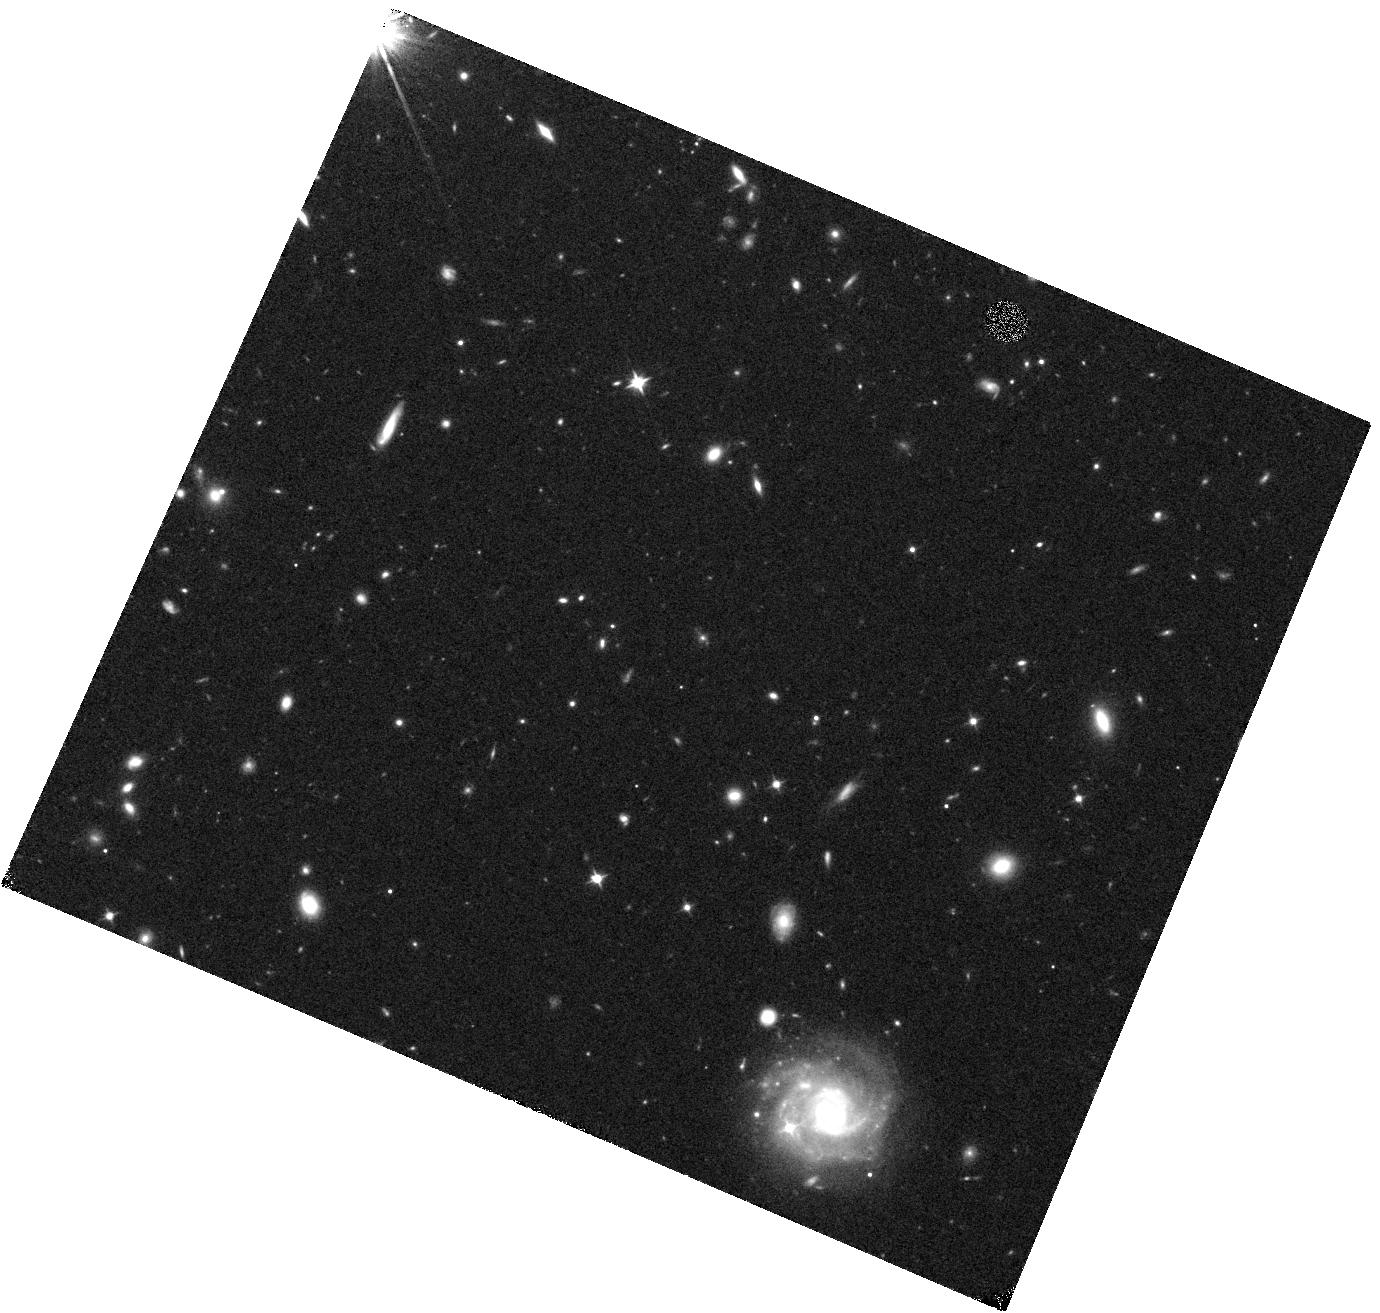
Target: 16VLR. Instrument: WFC3/IR. Filter: F105W. Exposure: 19 min. Observation ID: hst_15363_08_wfc3_ir_f105w_idpq08

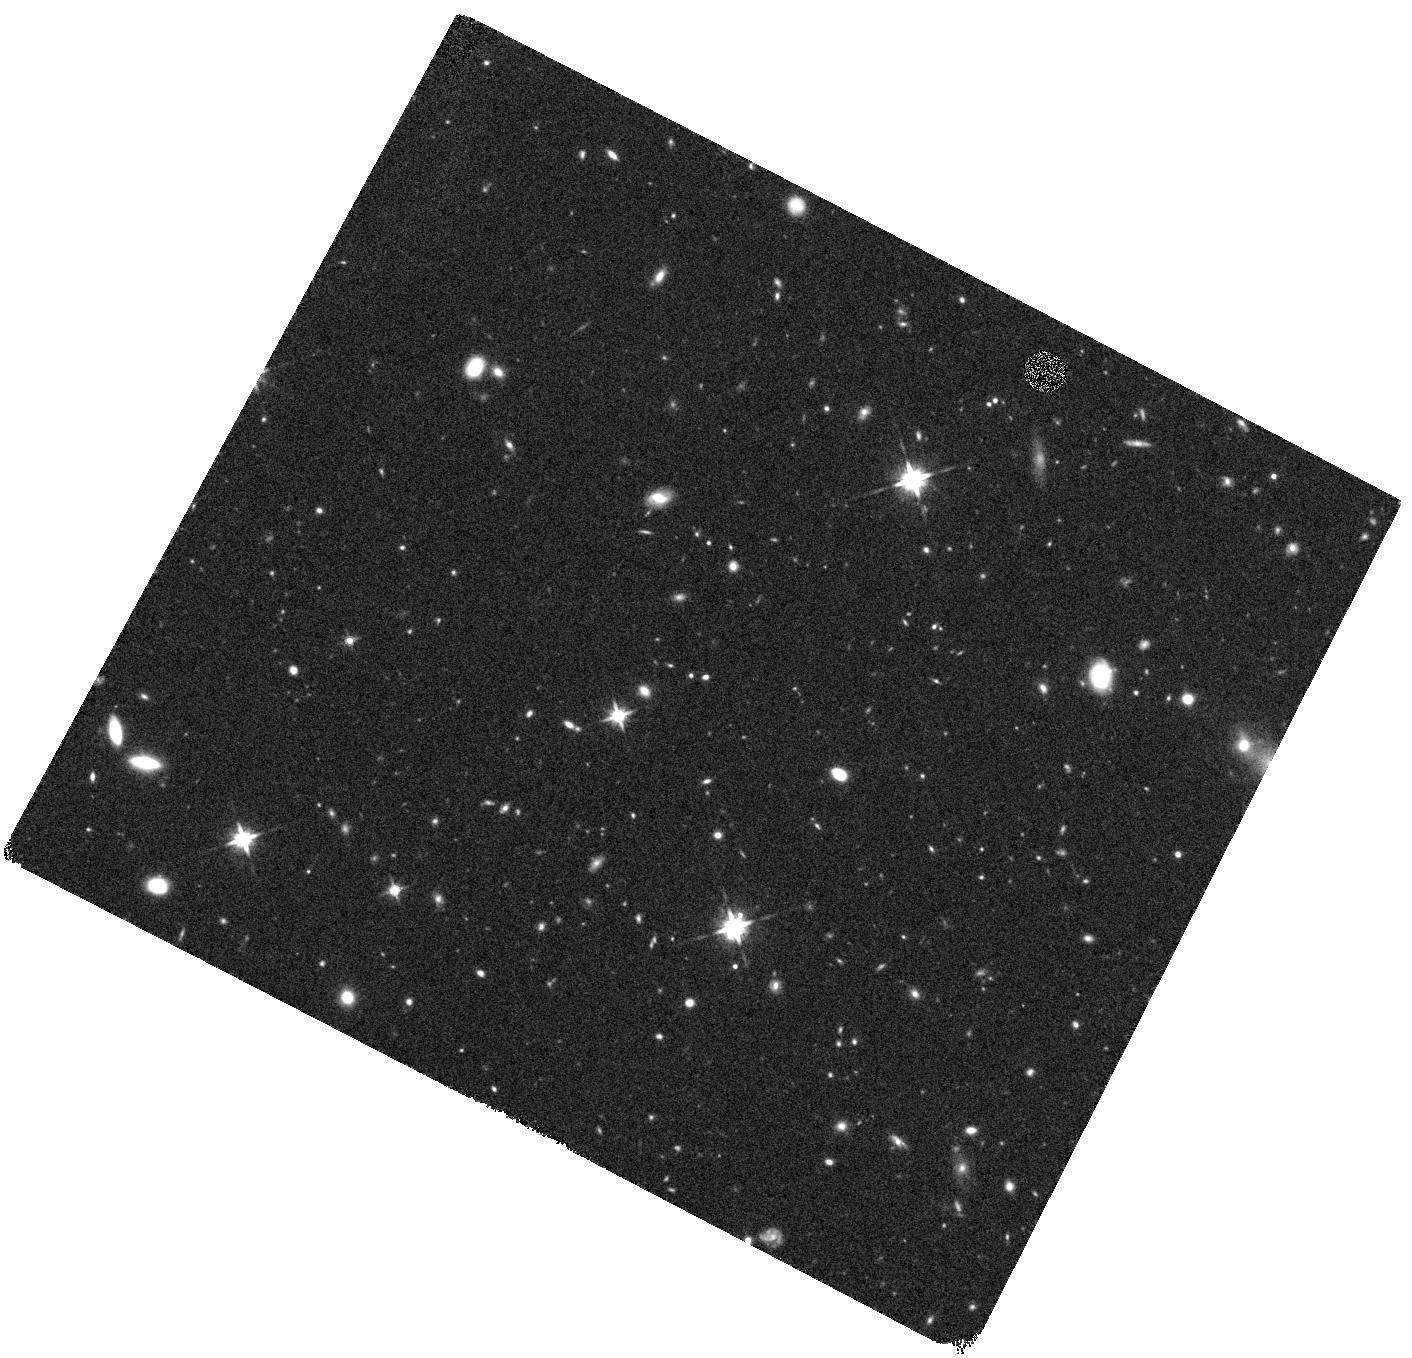
Target: CWVF. Instrument: WFC3/IR. Filter: F140W. Exposure: 20 min. Observation ID: hst_15363_31_wfc3_ir_f140w_idpq31

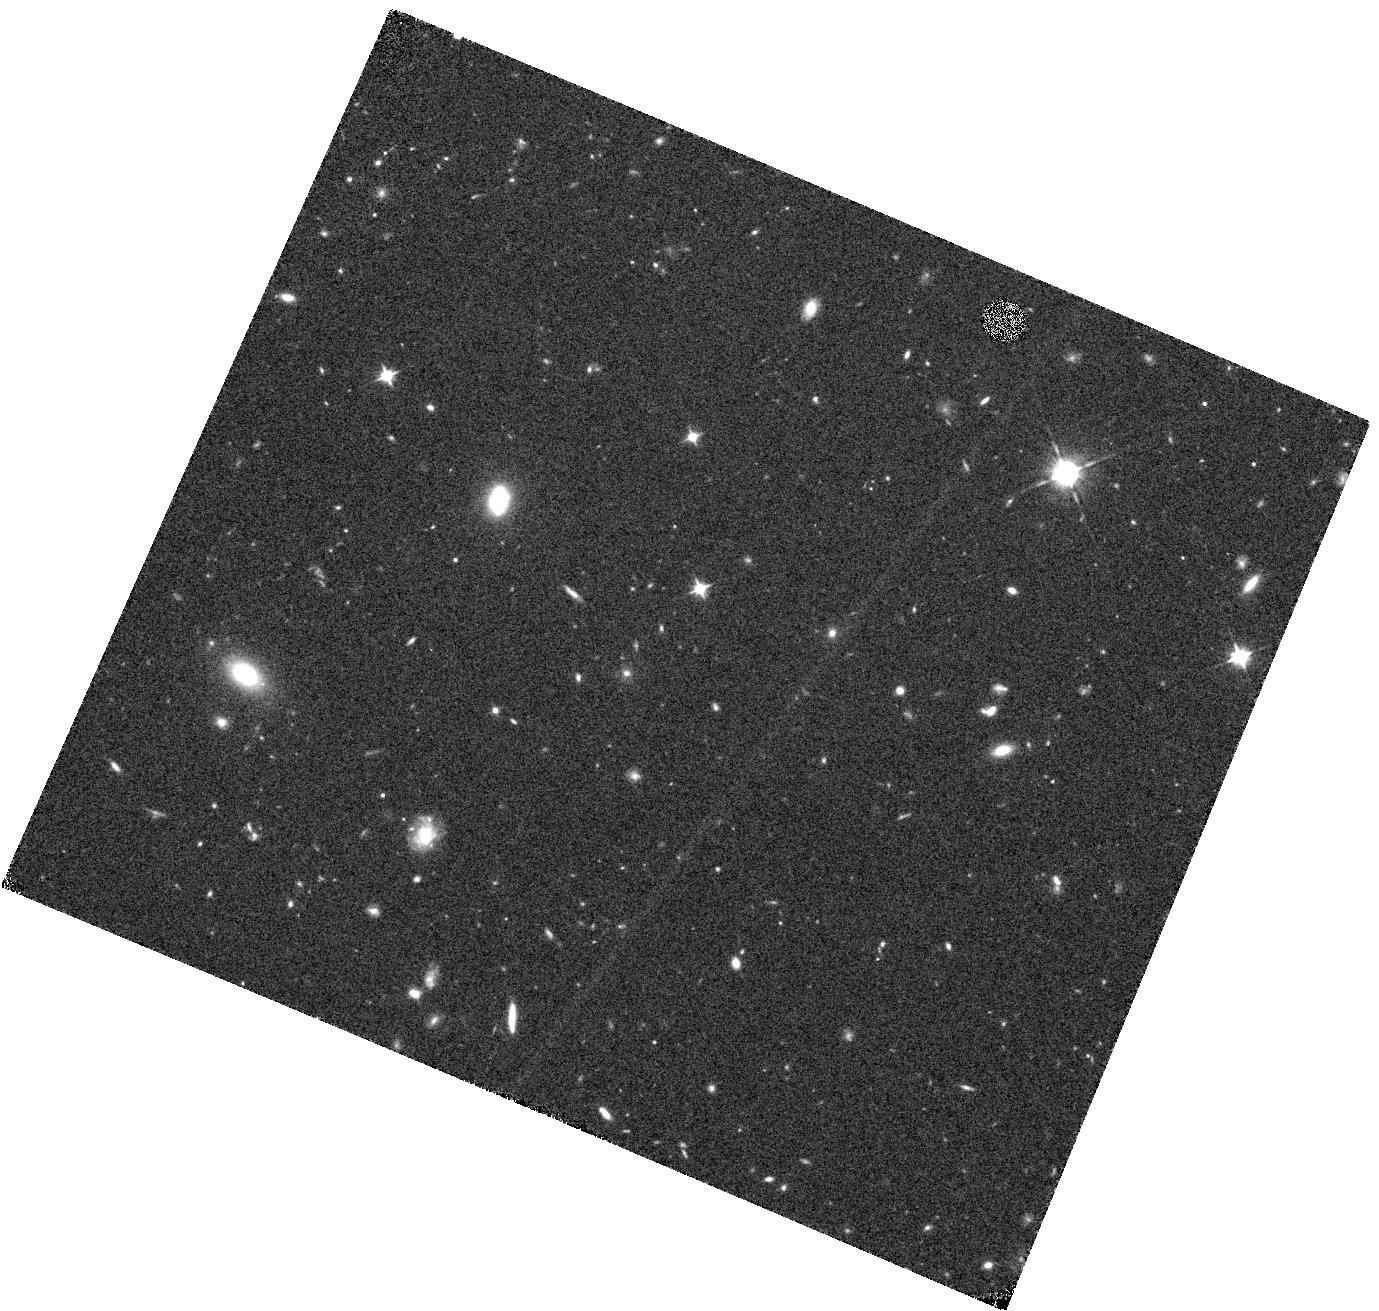
Target: BZUG. Instrument: WFC3/IR. Filter: F105W. Exposure: 19 min. Observation ID: hst_15363_25_wfc3_ir_f105w_idpq25

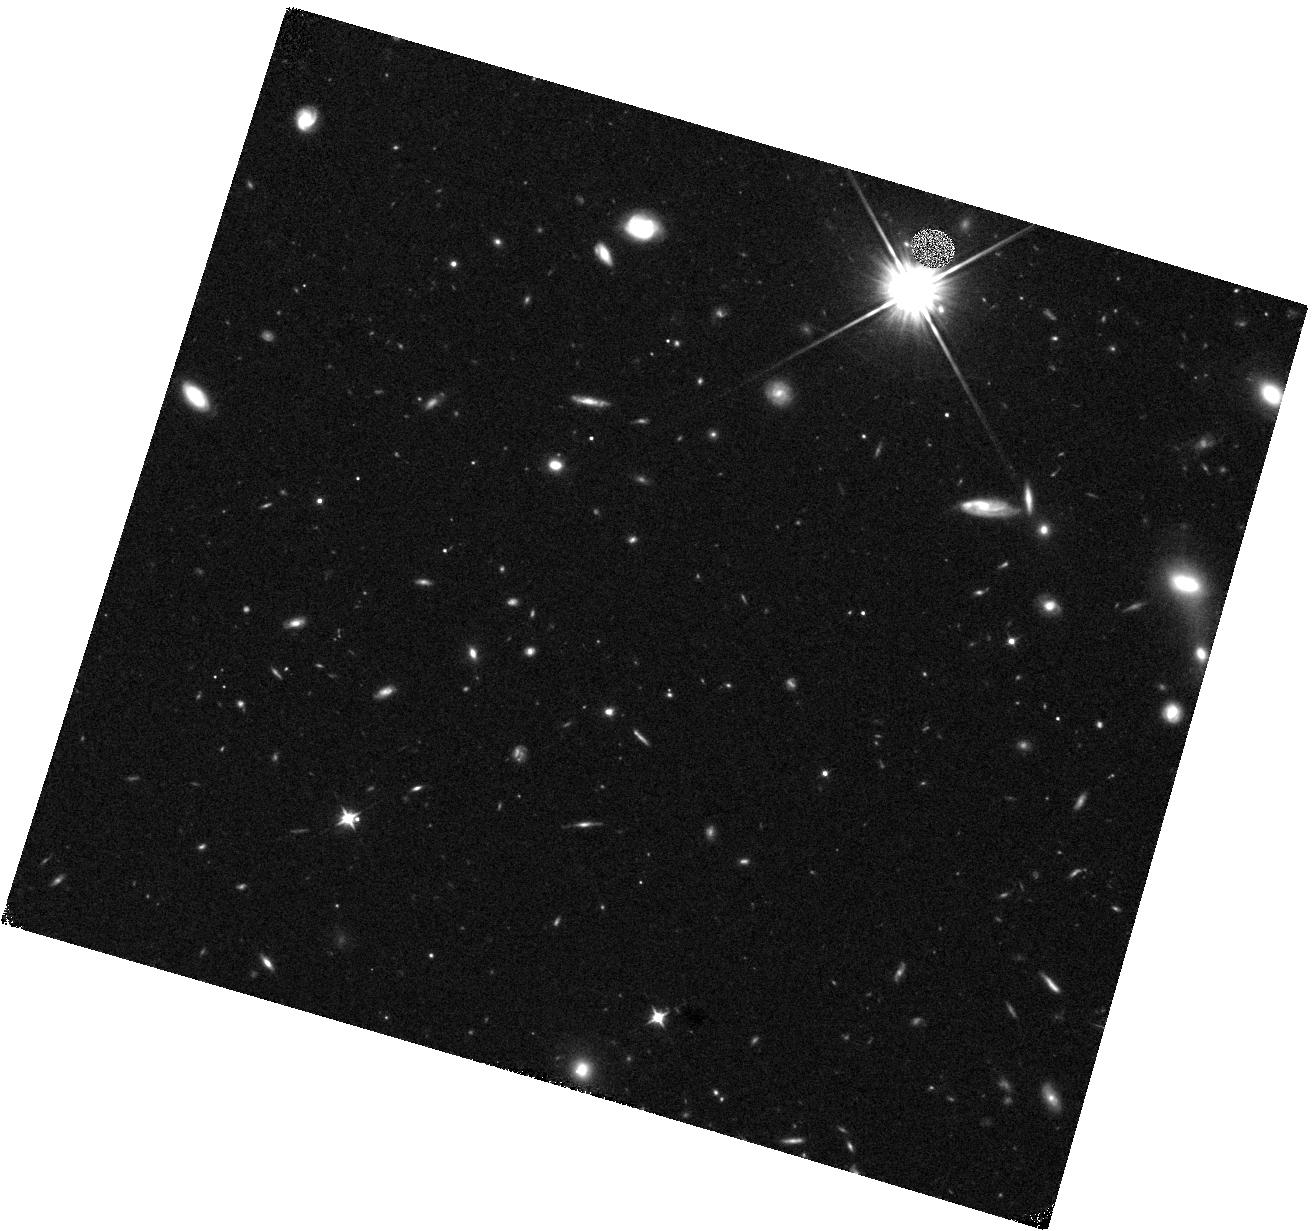
Target: CAAX. Instrument: WFC3/IR. Filter: F105W. Exposure: 19 min. Observation ID: hst_15363_24_wfc3_ir_f105w_idpq24

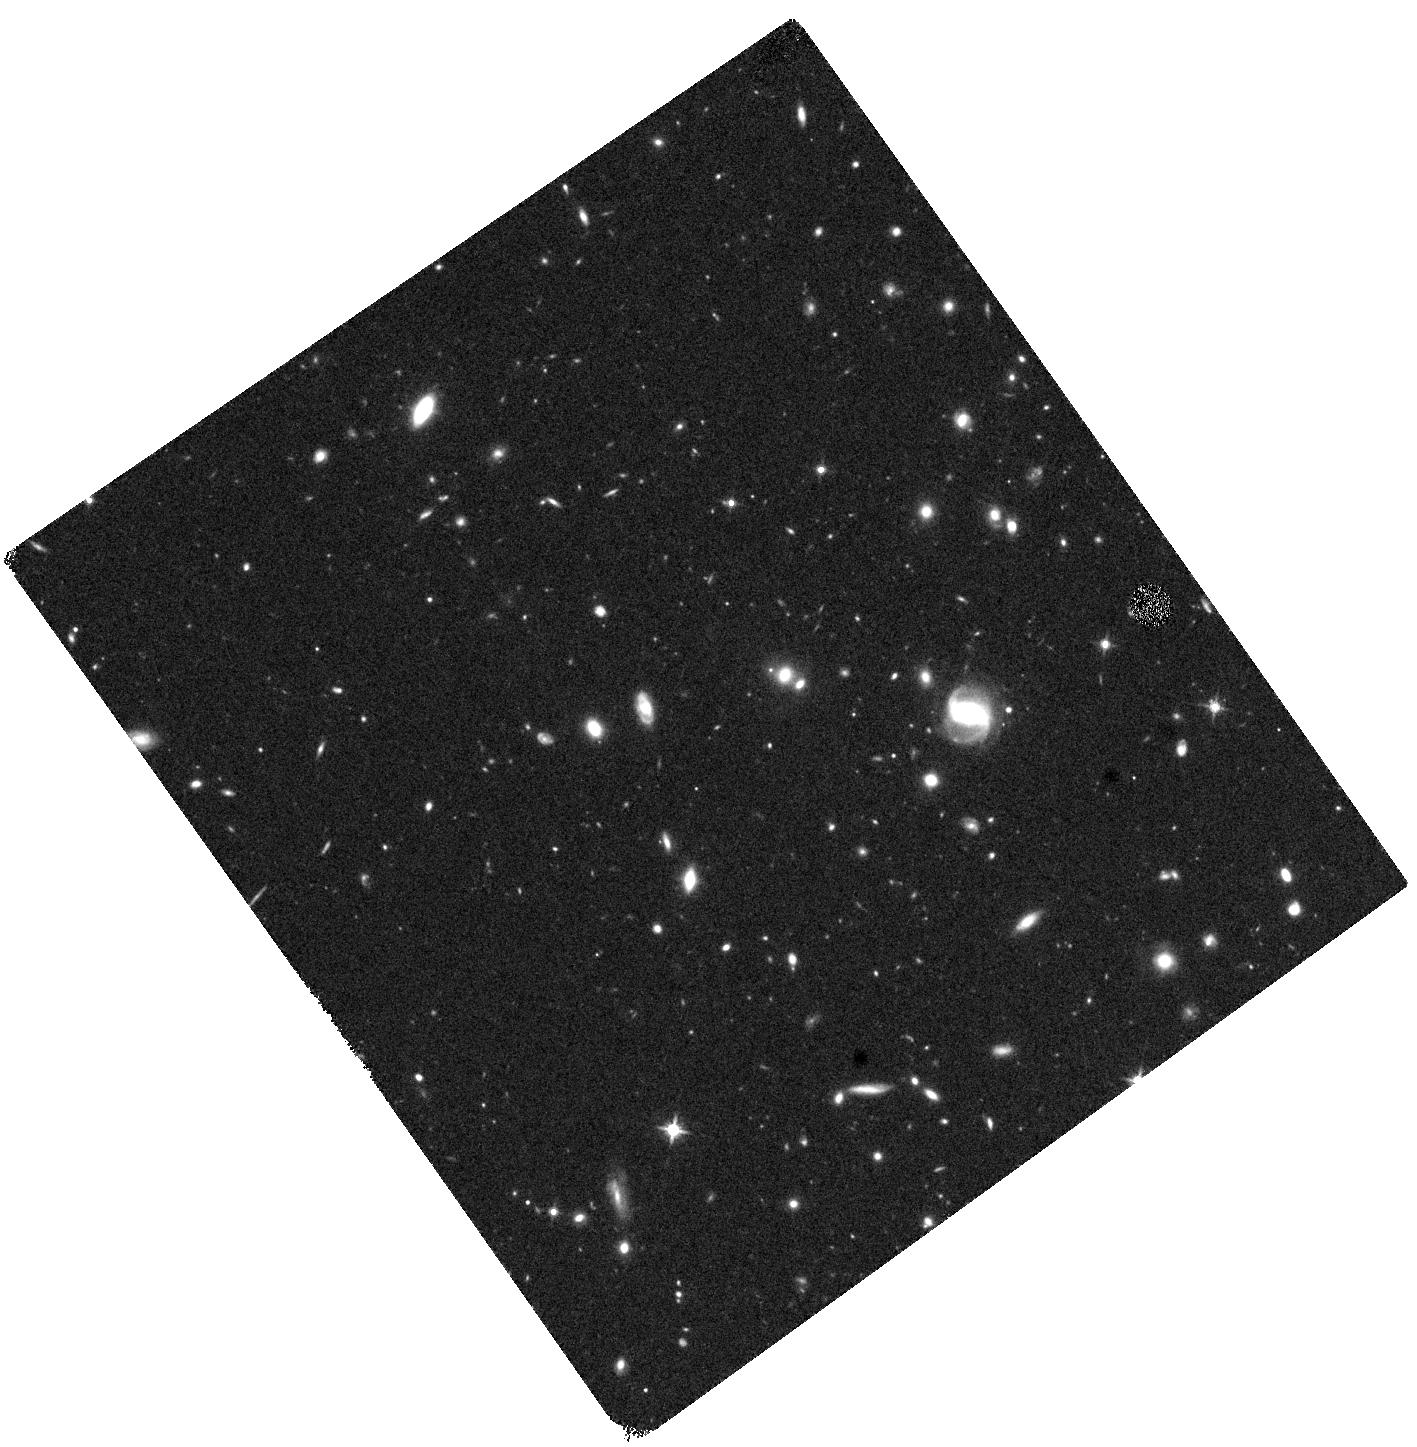
Target: CFCQ. Instrument: WFC3/IR. Filter: F140W. Exposure: 19 min. Observation ID: hst_15363_43_wfc3_ir_f140w_idpq43

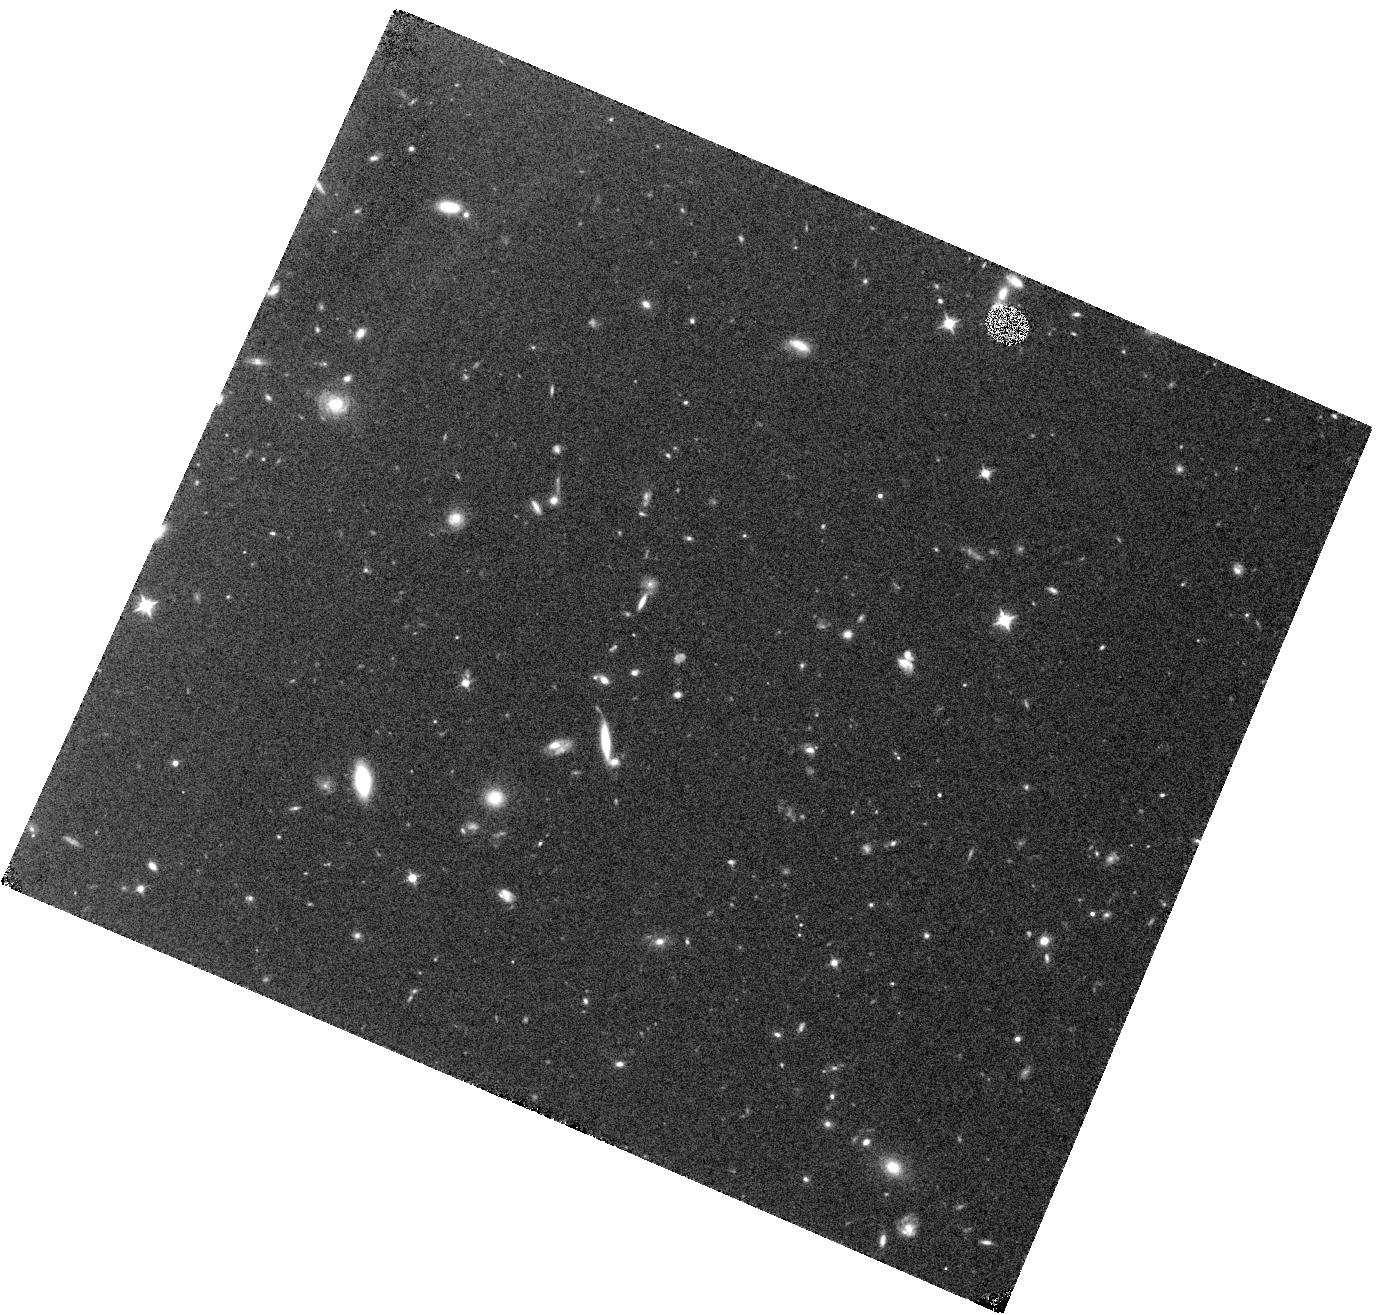
Target: BNCR. Instrument: WFC3/IR. Filter: F105W. Exposure: 19 min. Observation ID: hst_15363_14_wfc3_ir_f105w_idpq14

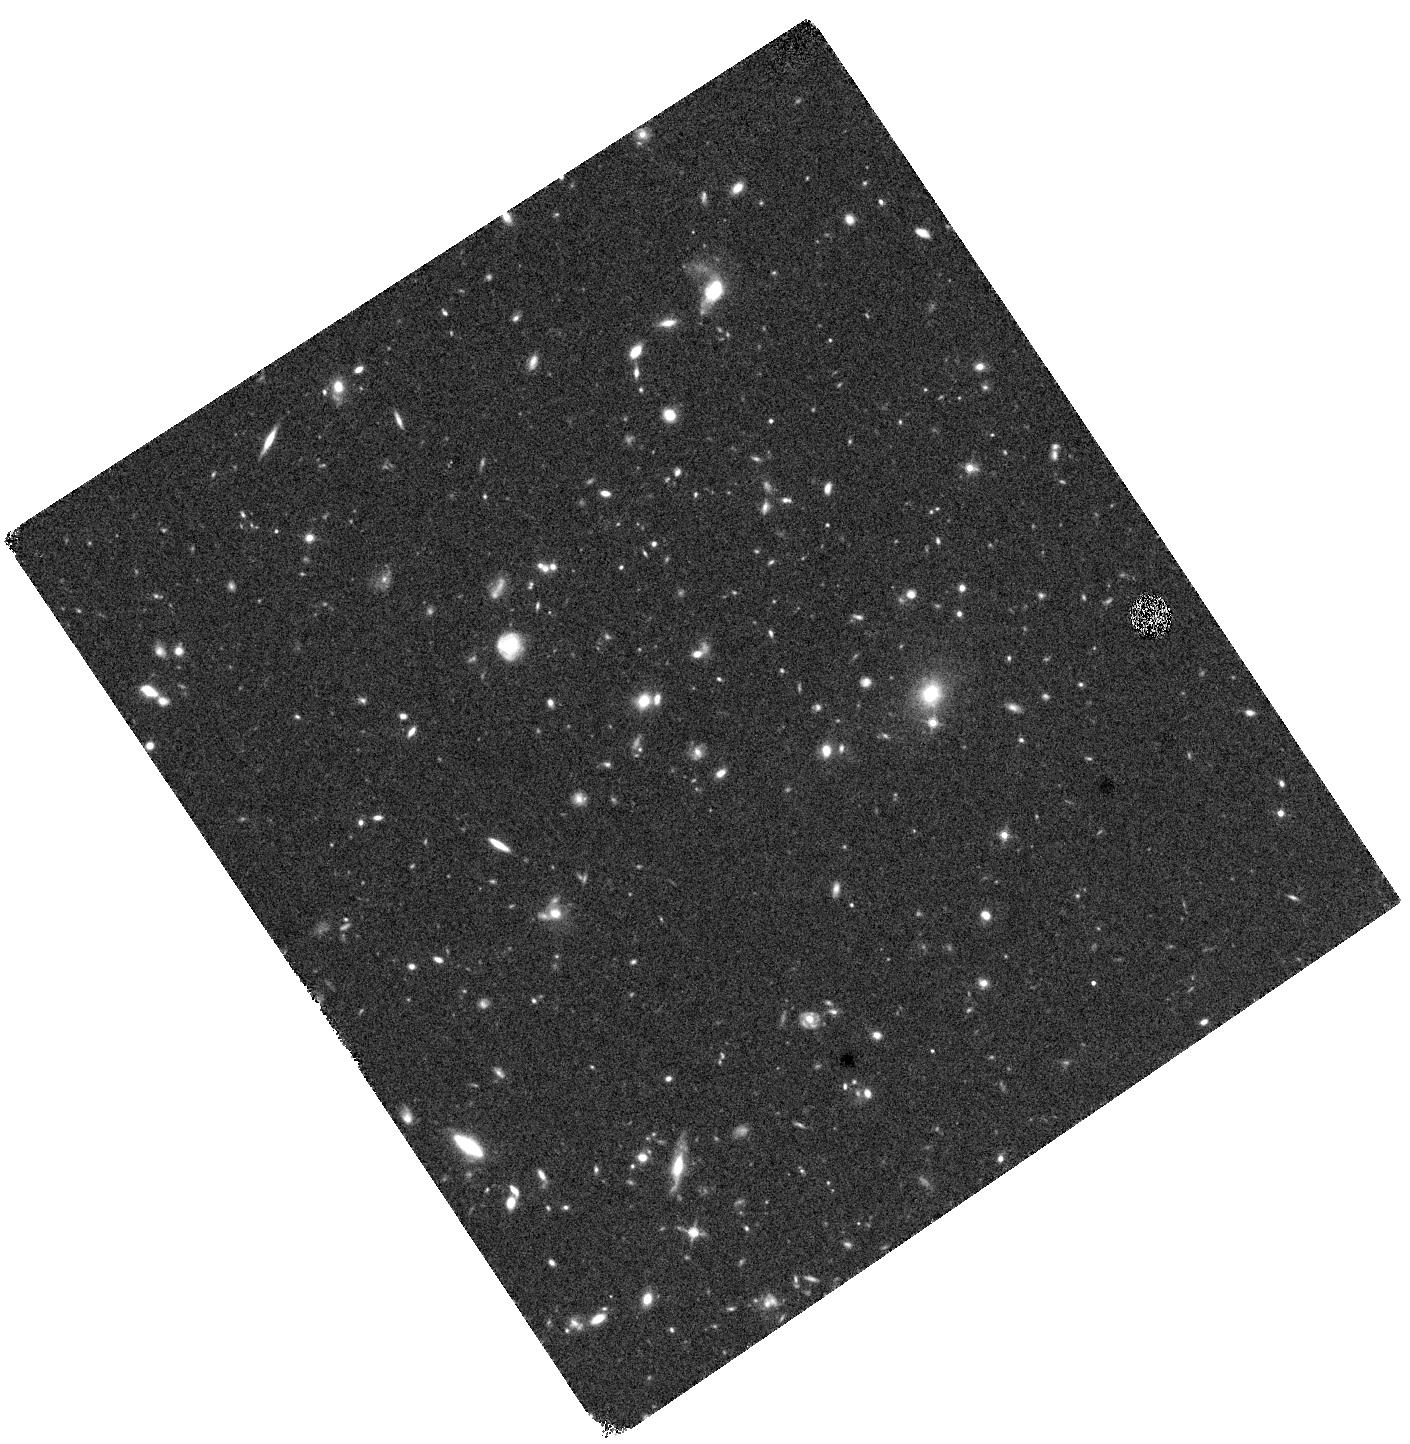
Target: BWMB. Instrument: WFC3/IR. Filter: F140W. Exposure: 19 min. Observation ID: hst_15363_41_wfc3_ir_f140w_idpq41

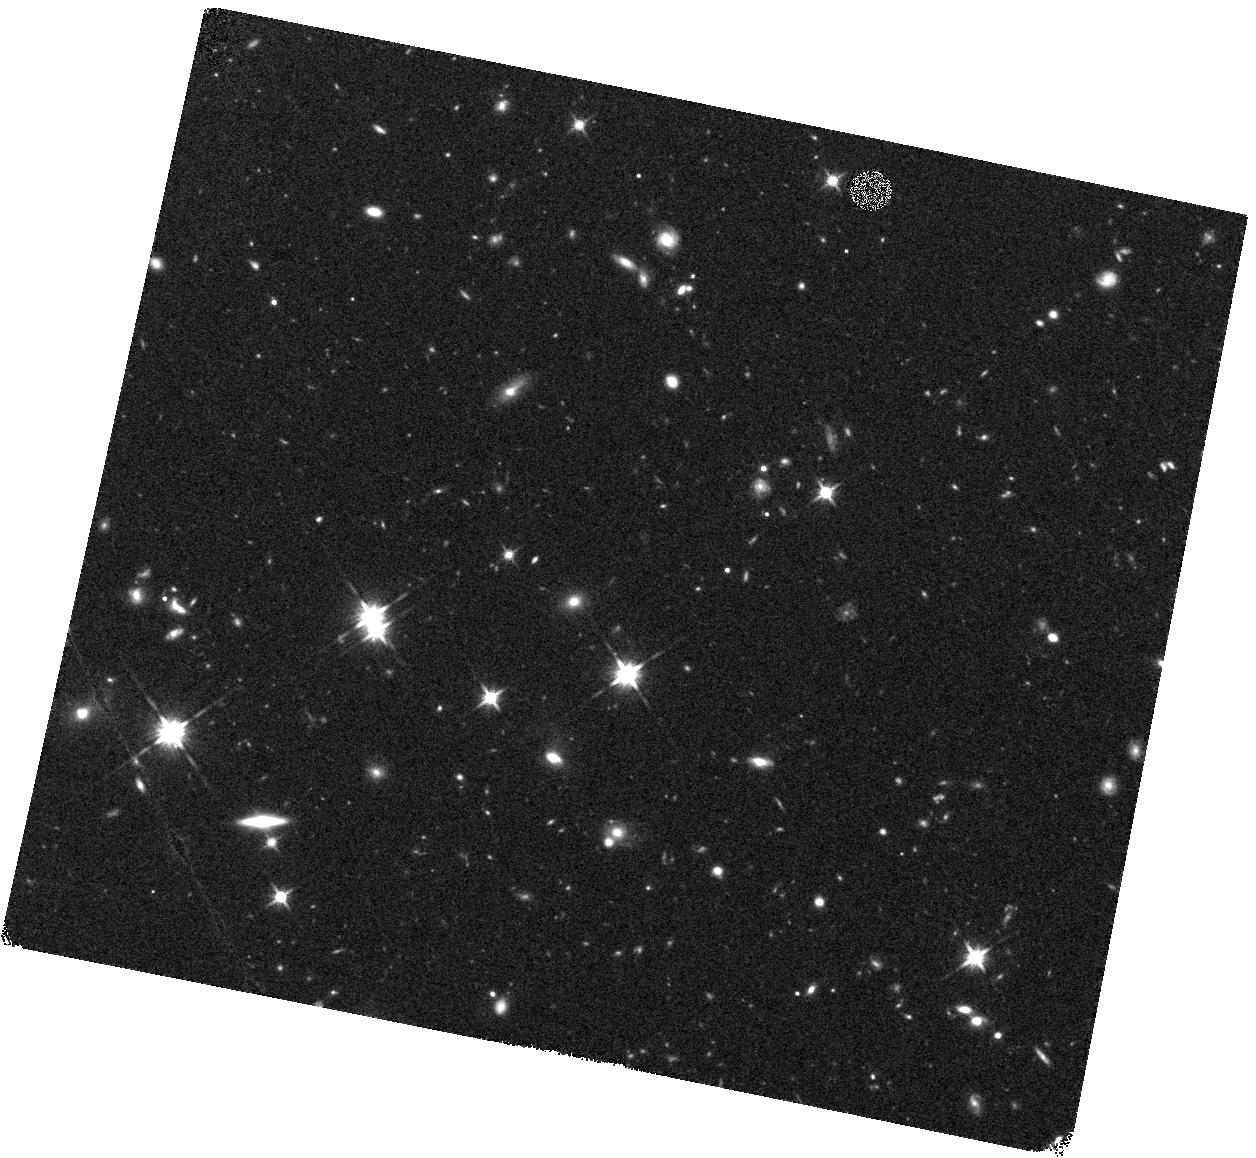
Target: BOAS. Instrument: WFC3/IR. Filter: F140W. Exposure: 20 min. Observation ID: hst_15363_17_wfc3_ir_f140w_idpq17

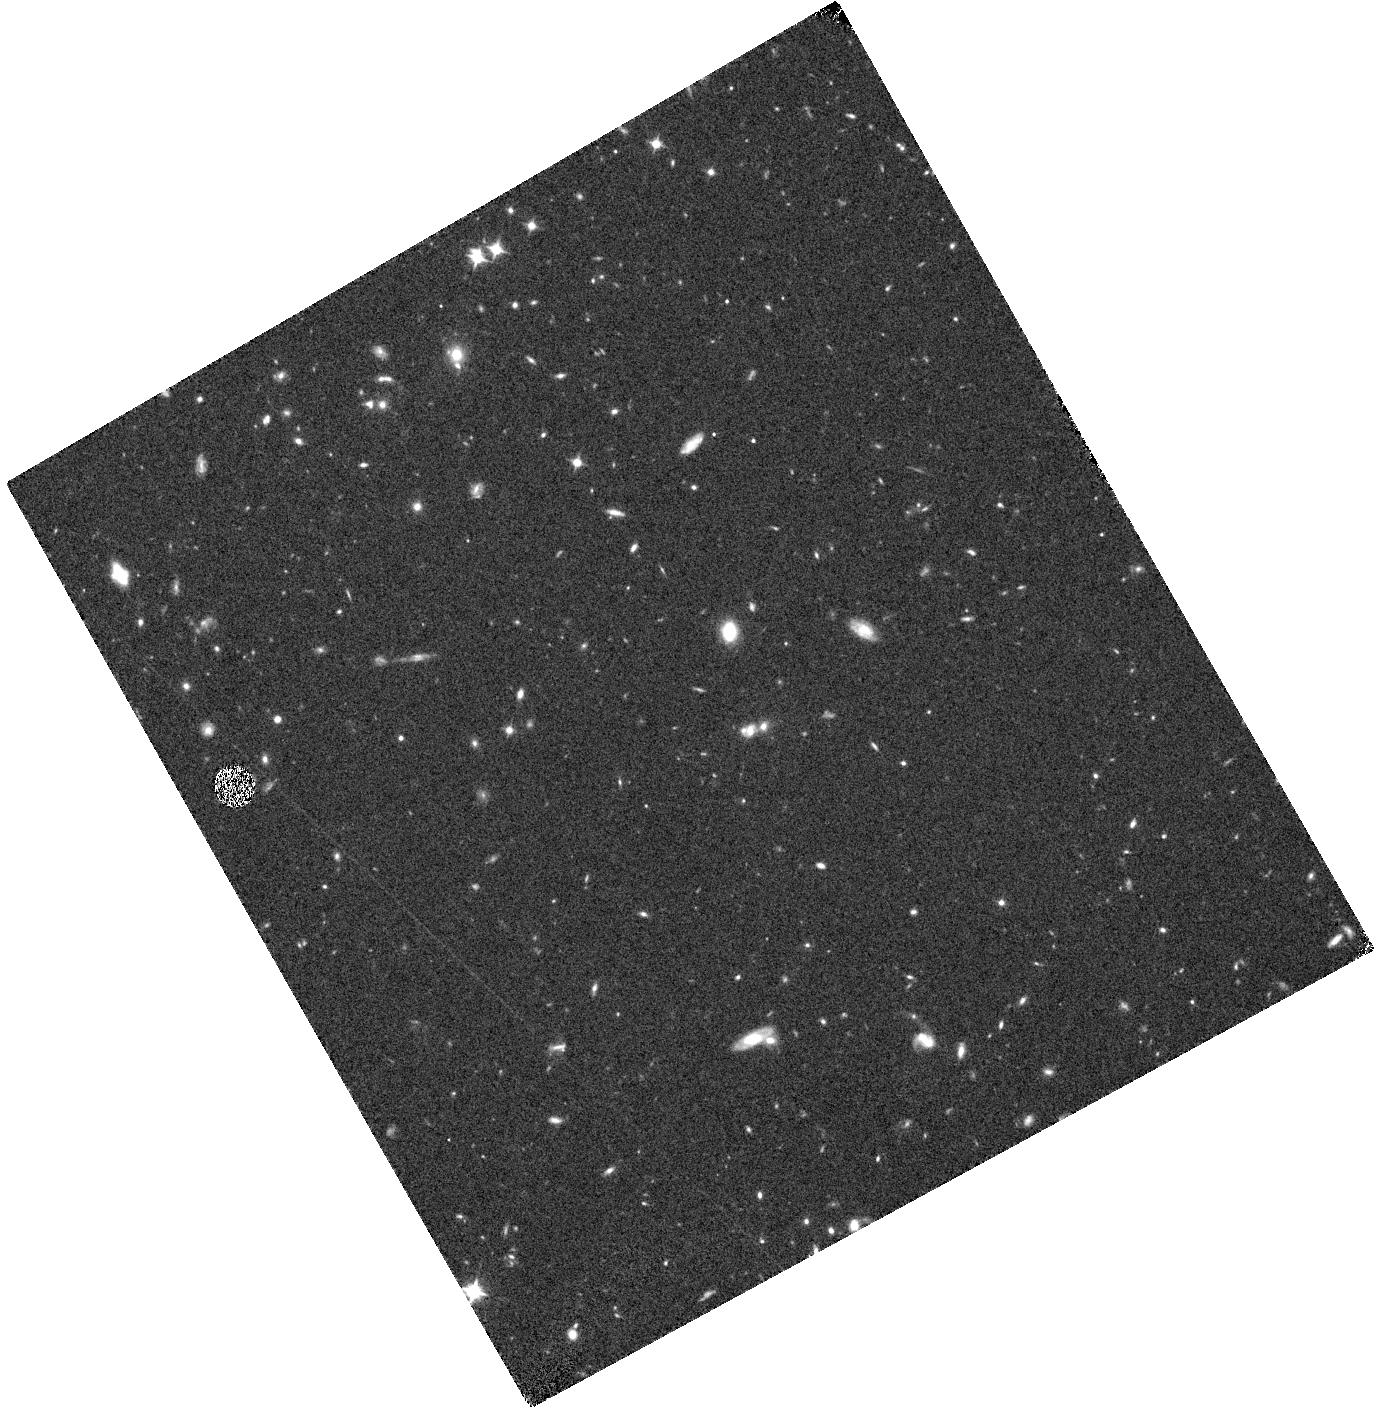
Target: BNNW. Instrument: WFC3/IR. Filter: F105W. Exposure: 19 min. Observation ID: hst_15363_23_wfc3_ir_f105w_idpq23

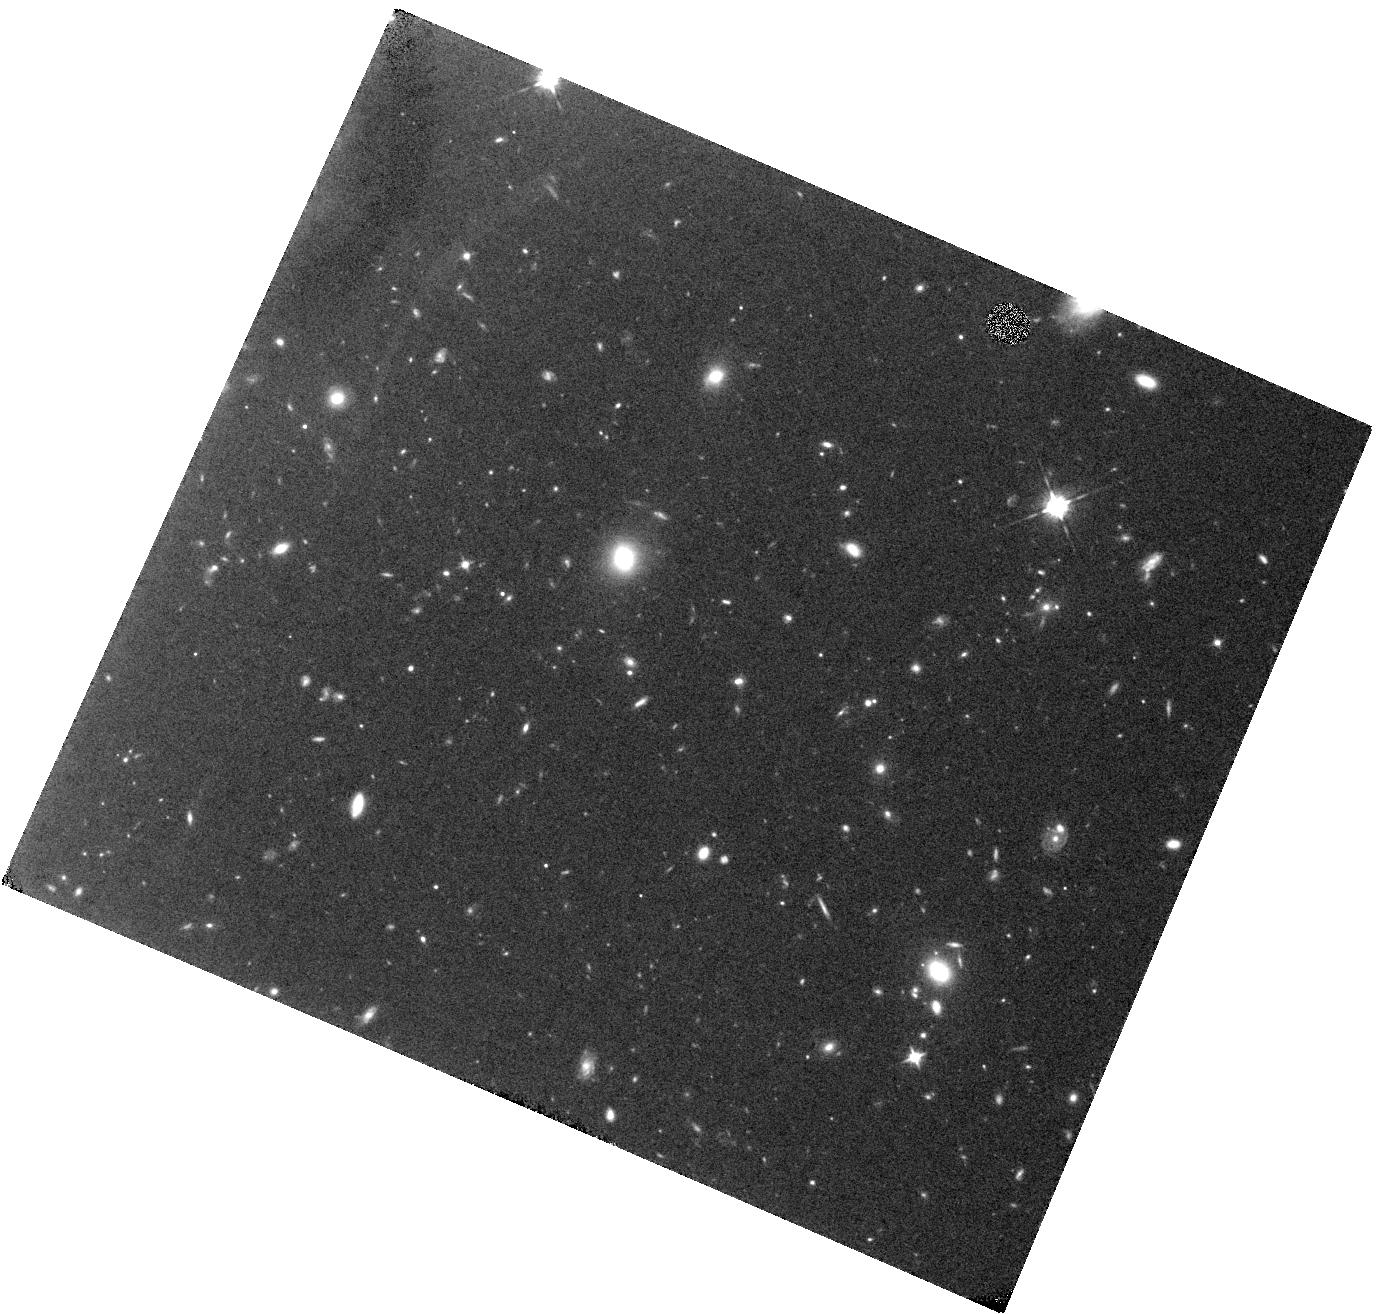
Target: BOWT. Instrument: WFC3/IR. Filter: F105W. Exposure: 19 min. Observation ID: hst_15363_12_wfc3_ir_f105w_idpq12

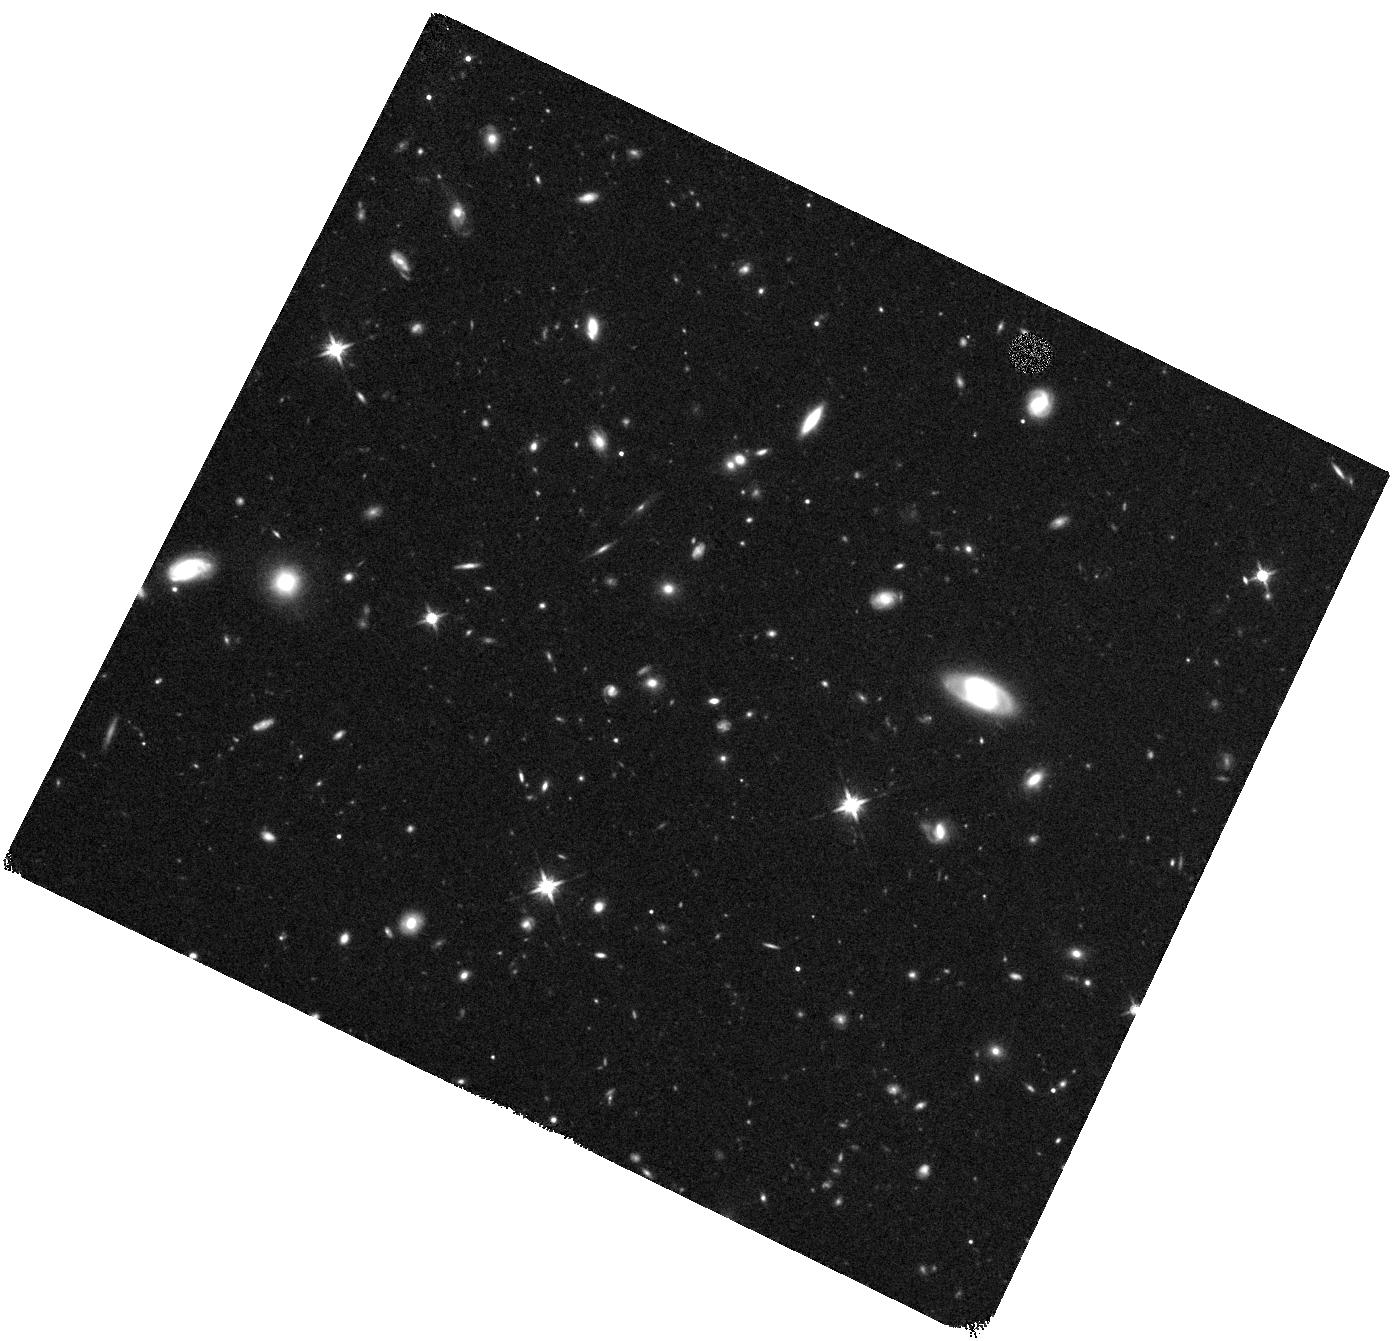
Target: 16SIV. Instrument: WFC3/IR. Filter: F140W. Exposure: 20 min. Observation ID: hst_15363_09_wfc3_ir_f140w_idpq09

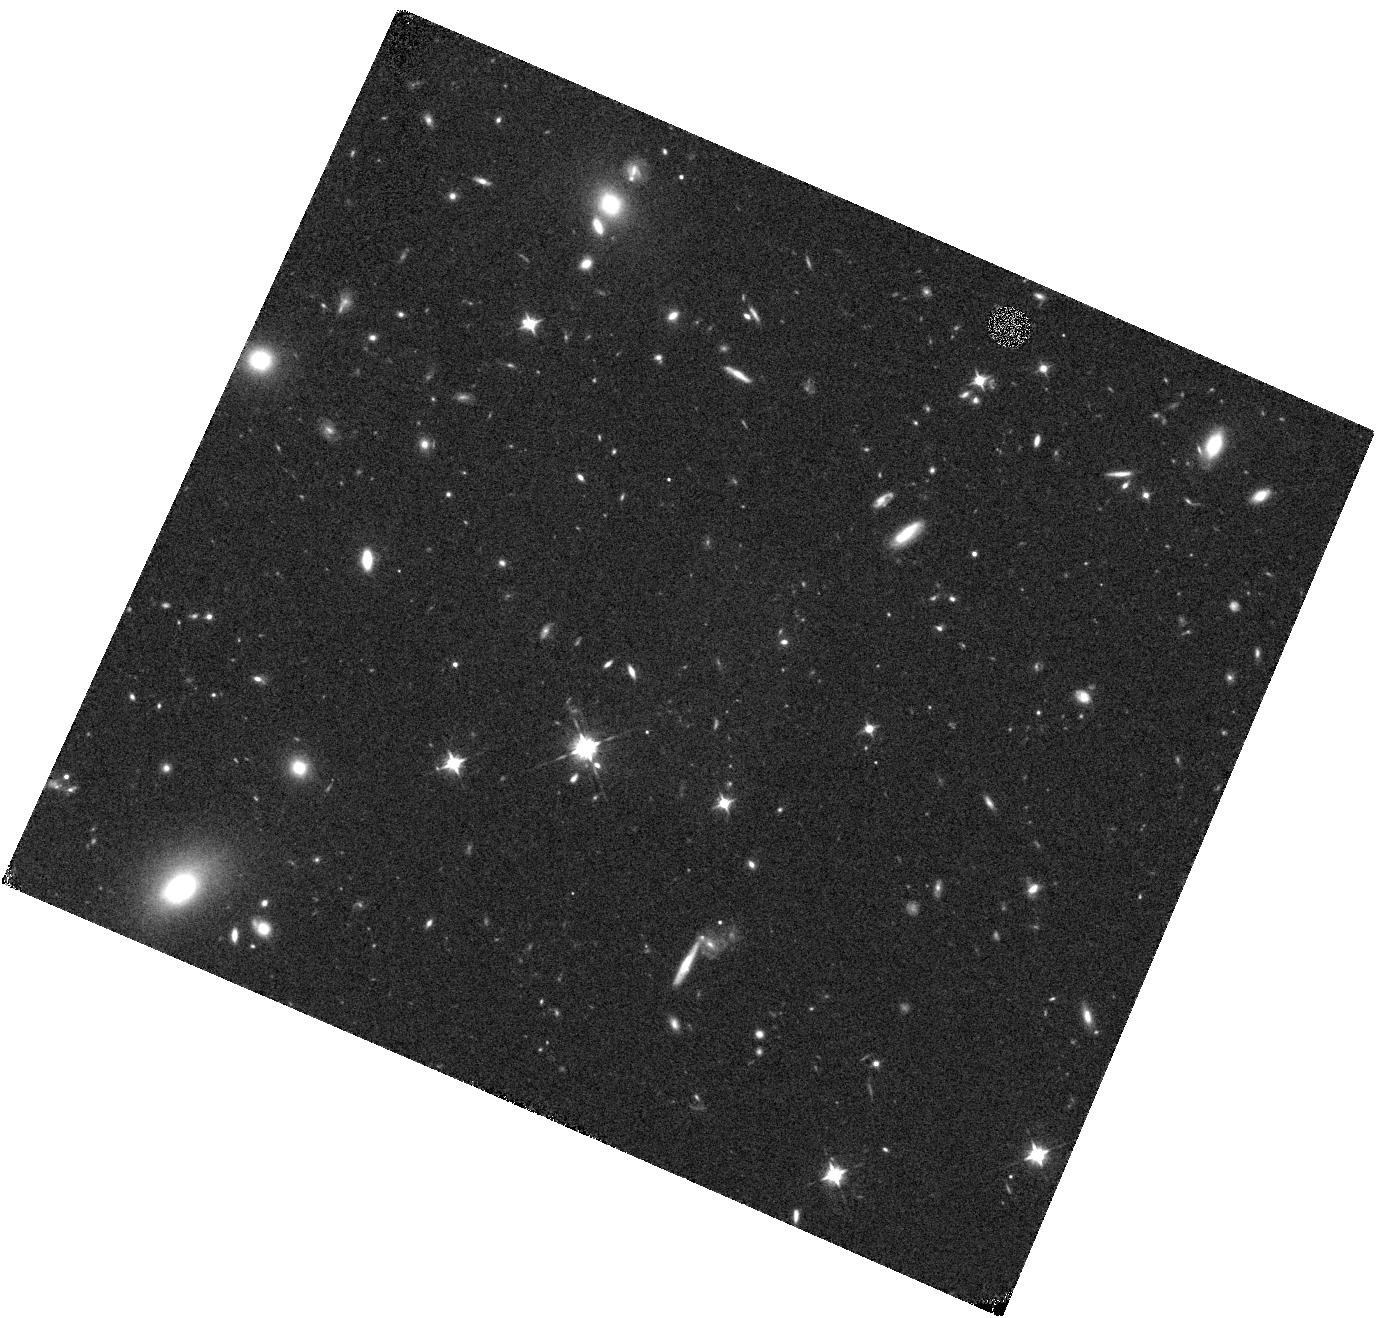
Target: CPCH. Instrument: WFC3/IR. Filter: F105W. Exposure: 19 min. Observation ID: hst_15363_29_wfc3_ir_f105w_idpq29

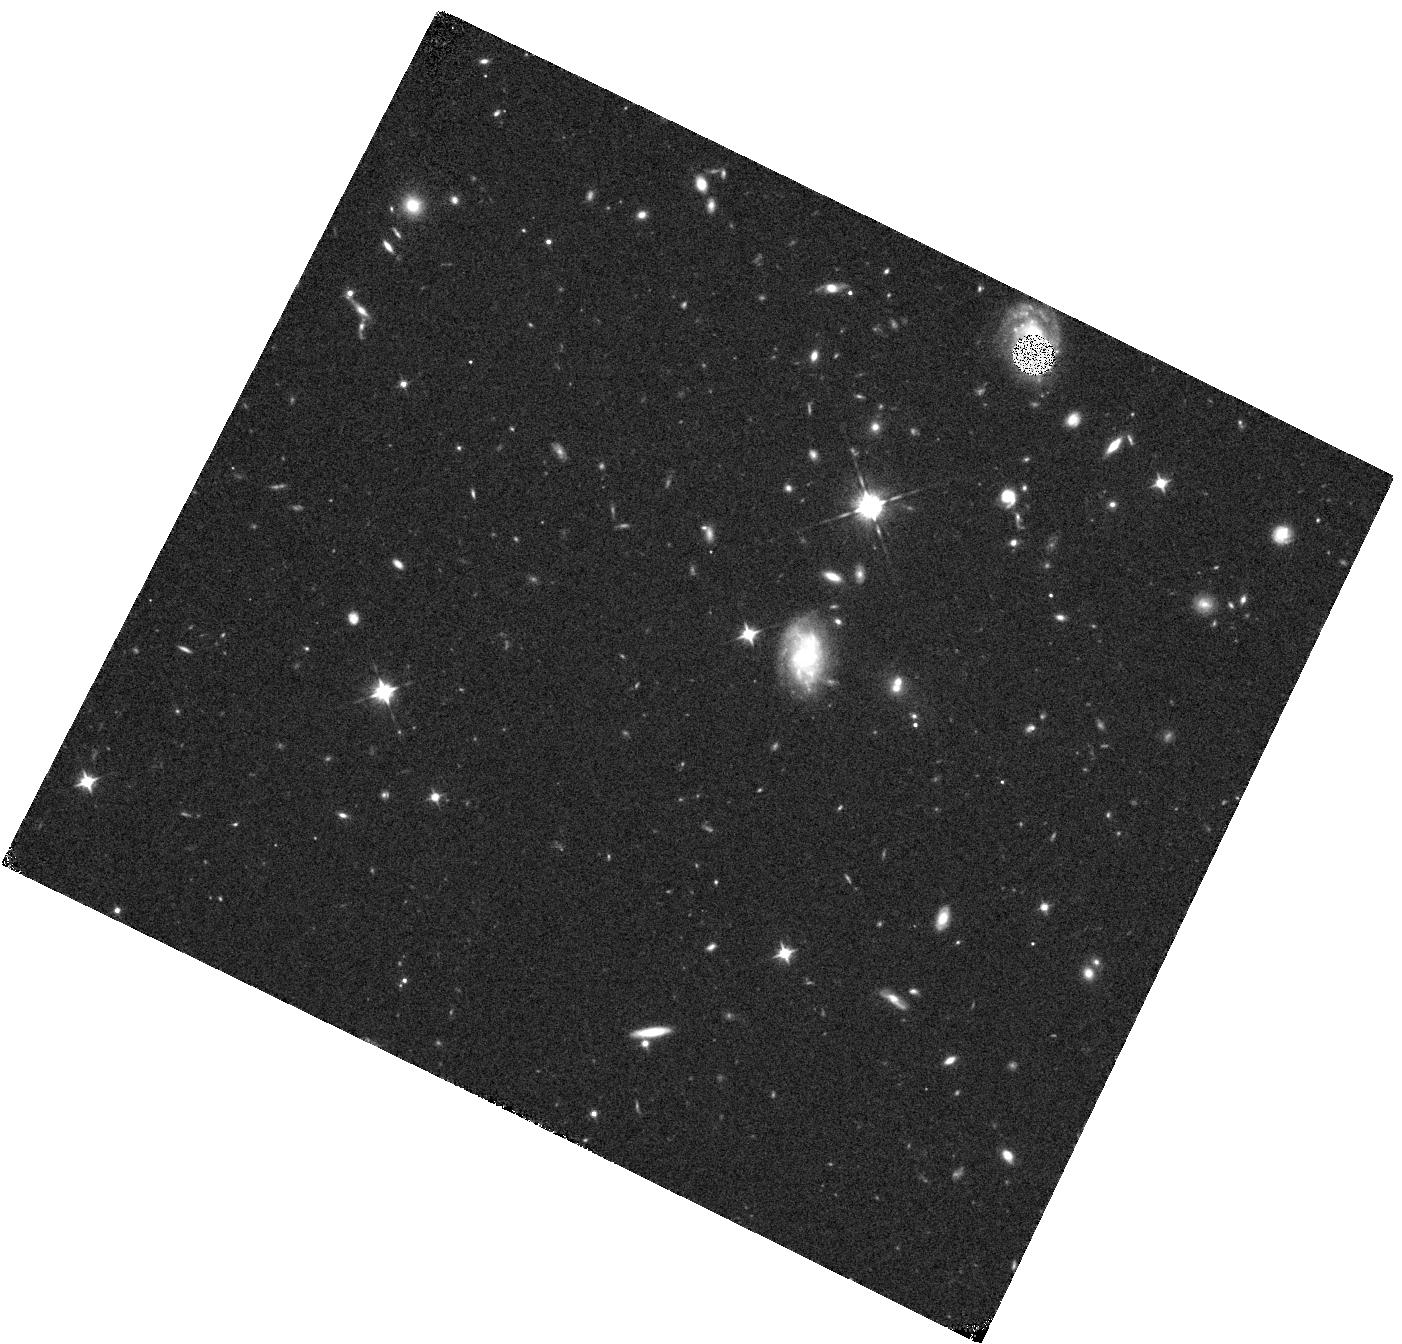
Target: BDTR. Instrument: WFC3/IR. Filter: F105W. Exposure: 19 min. Observation ID: hst_15363_11_wfc3_ir_f105w_idpq11

SUbaru Supernovae with Hubble Infrared (SUSHI) (PI: Suzuki, Nao)

During the next two HST Cycles, the Subaru Strategic Program (SSP) will conduct a rolling search with Hyper Suprime-Cam (HSC) that will discover and study scores of very high quality SNe Ia up to redshift of ~1.5. However, above a redshift of one, the Subaru photometry will be limited to the UV and blue rest-frame of the SNe. By combining the HSC light curve with just one non-disruptive ToO observation and a "reference image" (after the SN has faded) from HST for each of 46 SNe, we will improve the dark energy Figure of Merit (FoM) obtainable from all past and present high-redshift SN searches by a factor of 2.3. This opportunity is unique. Because this search requires frequent changes of the massive HSC at the Subaru prime focus, it will not be repeated for the foreseeable future.